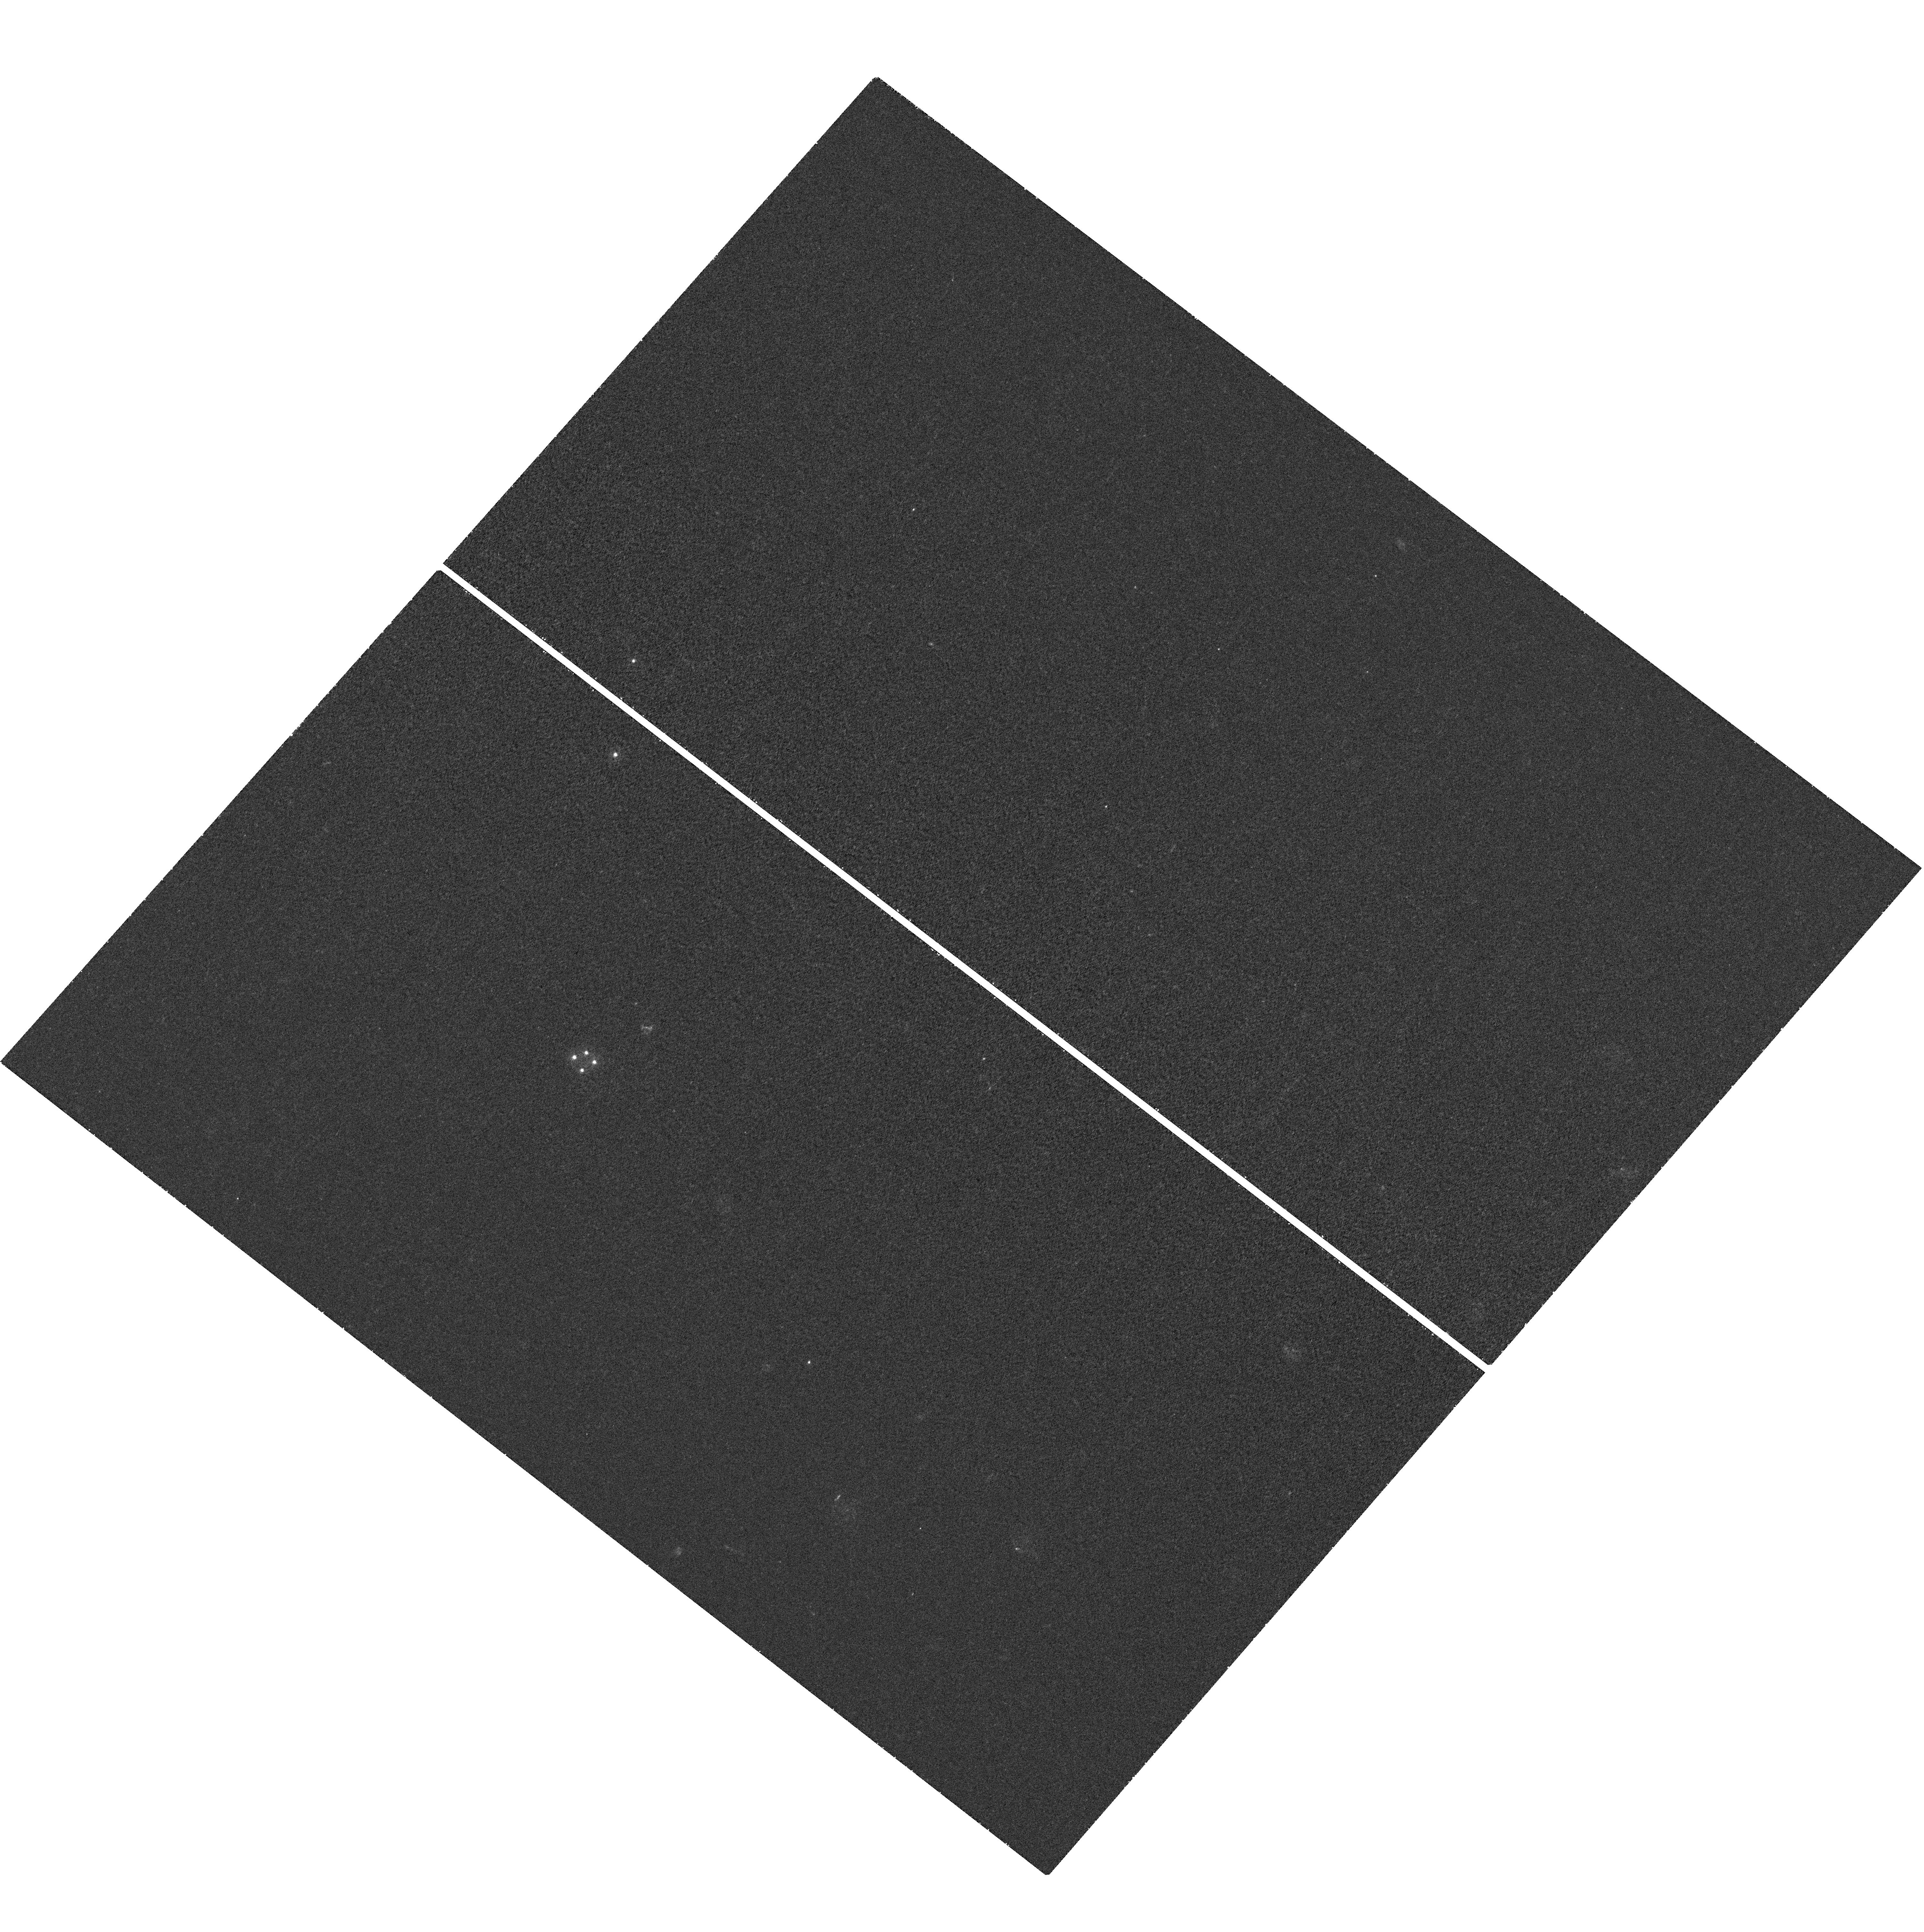
Target: HE0435-1223-EAST20-SOUTH20. Instrument: WFC3/UVIS. Filter: F275W. Exposure: 42 min. Observation ID: hst_12324_05_wfc3_uvis_f275w_ibgw05

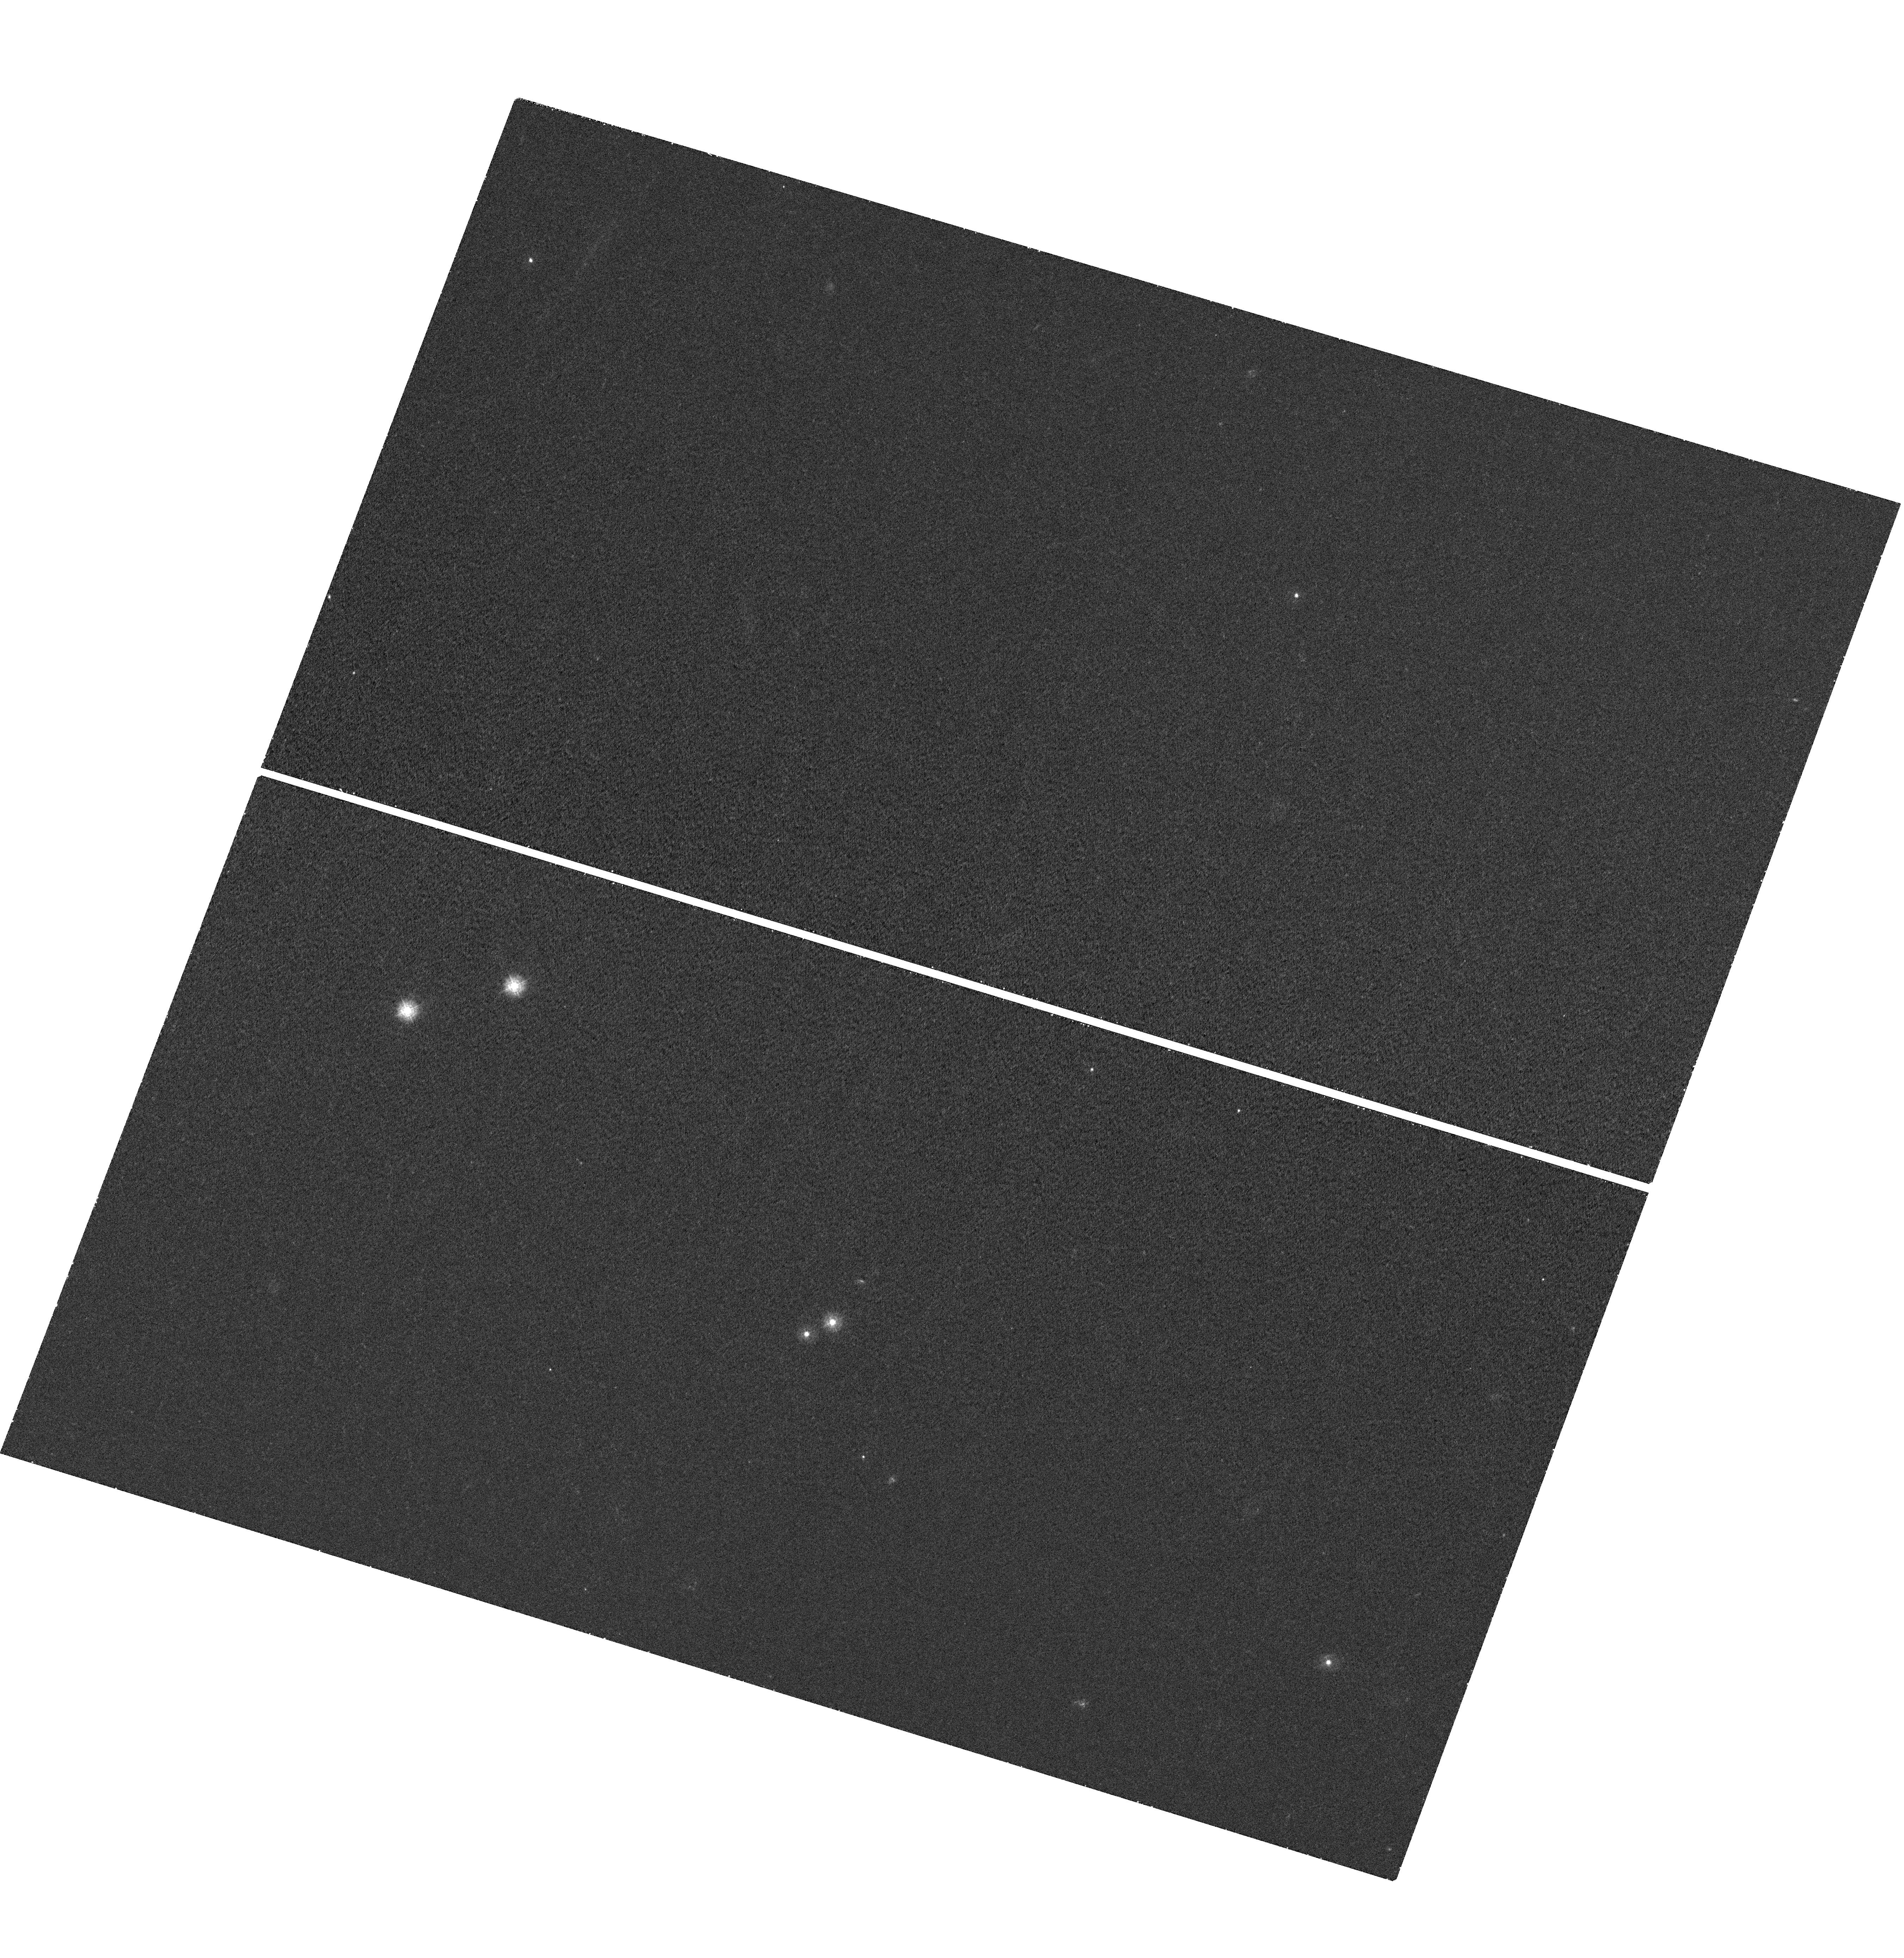
Target: HE1104-1805. Instrument: WFC3/UVIS. Filter: F275W. Exposure: 42 min. Observation ID: hst_12324_19_wfc3_uvis_f275w_ibgw19

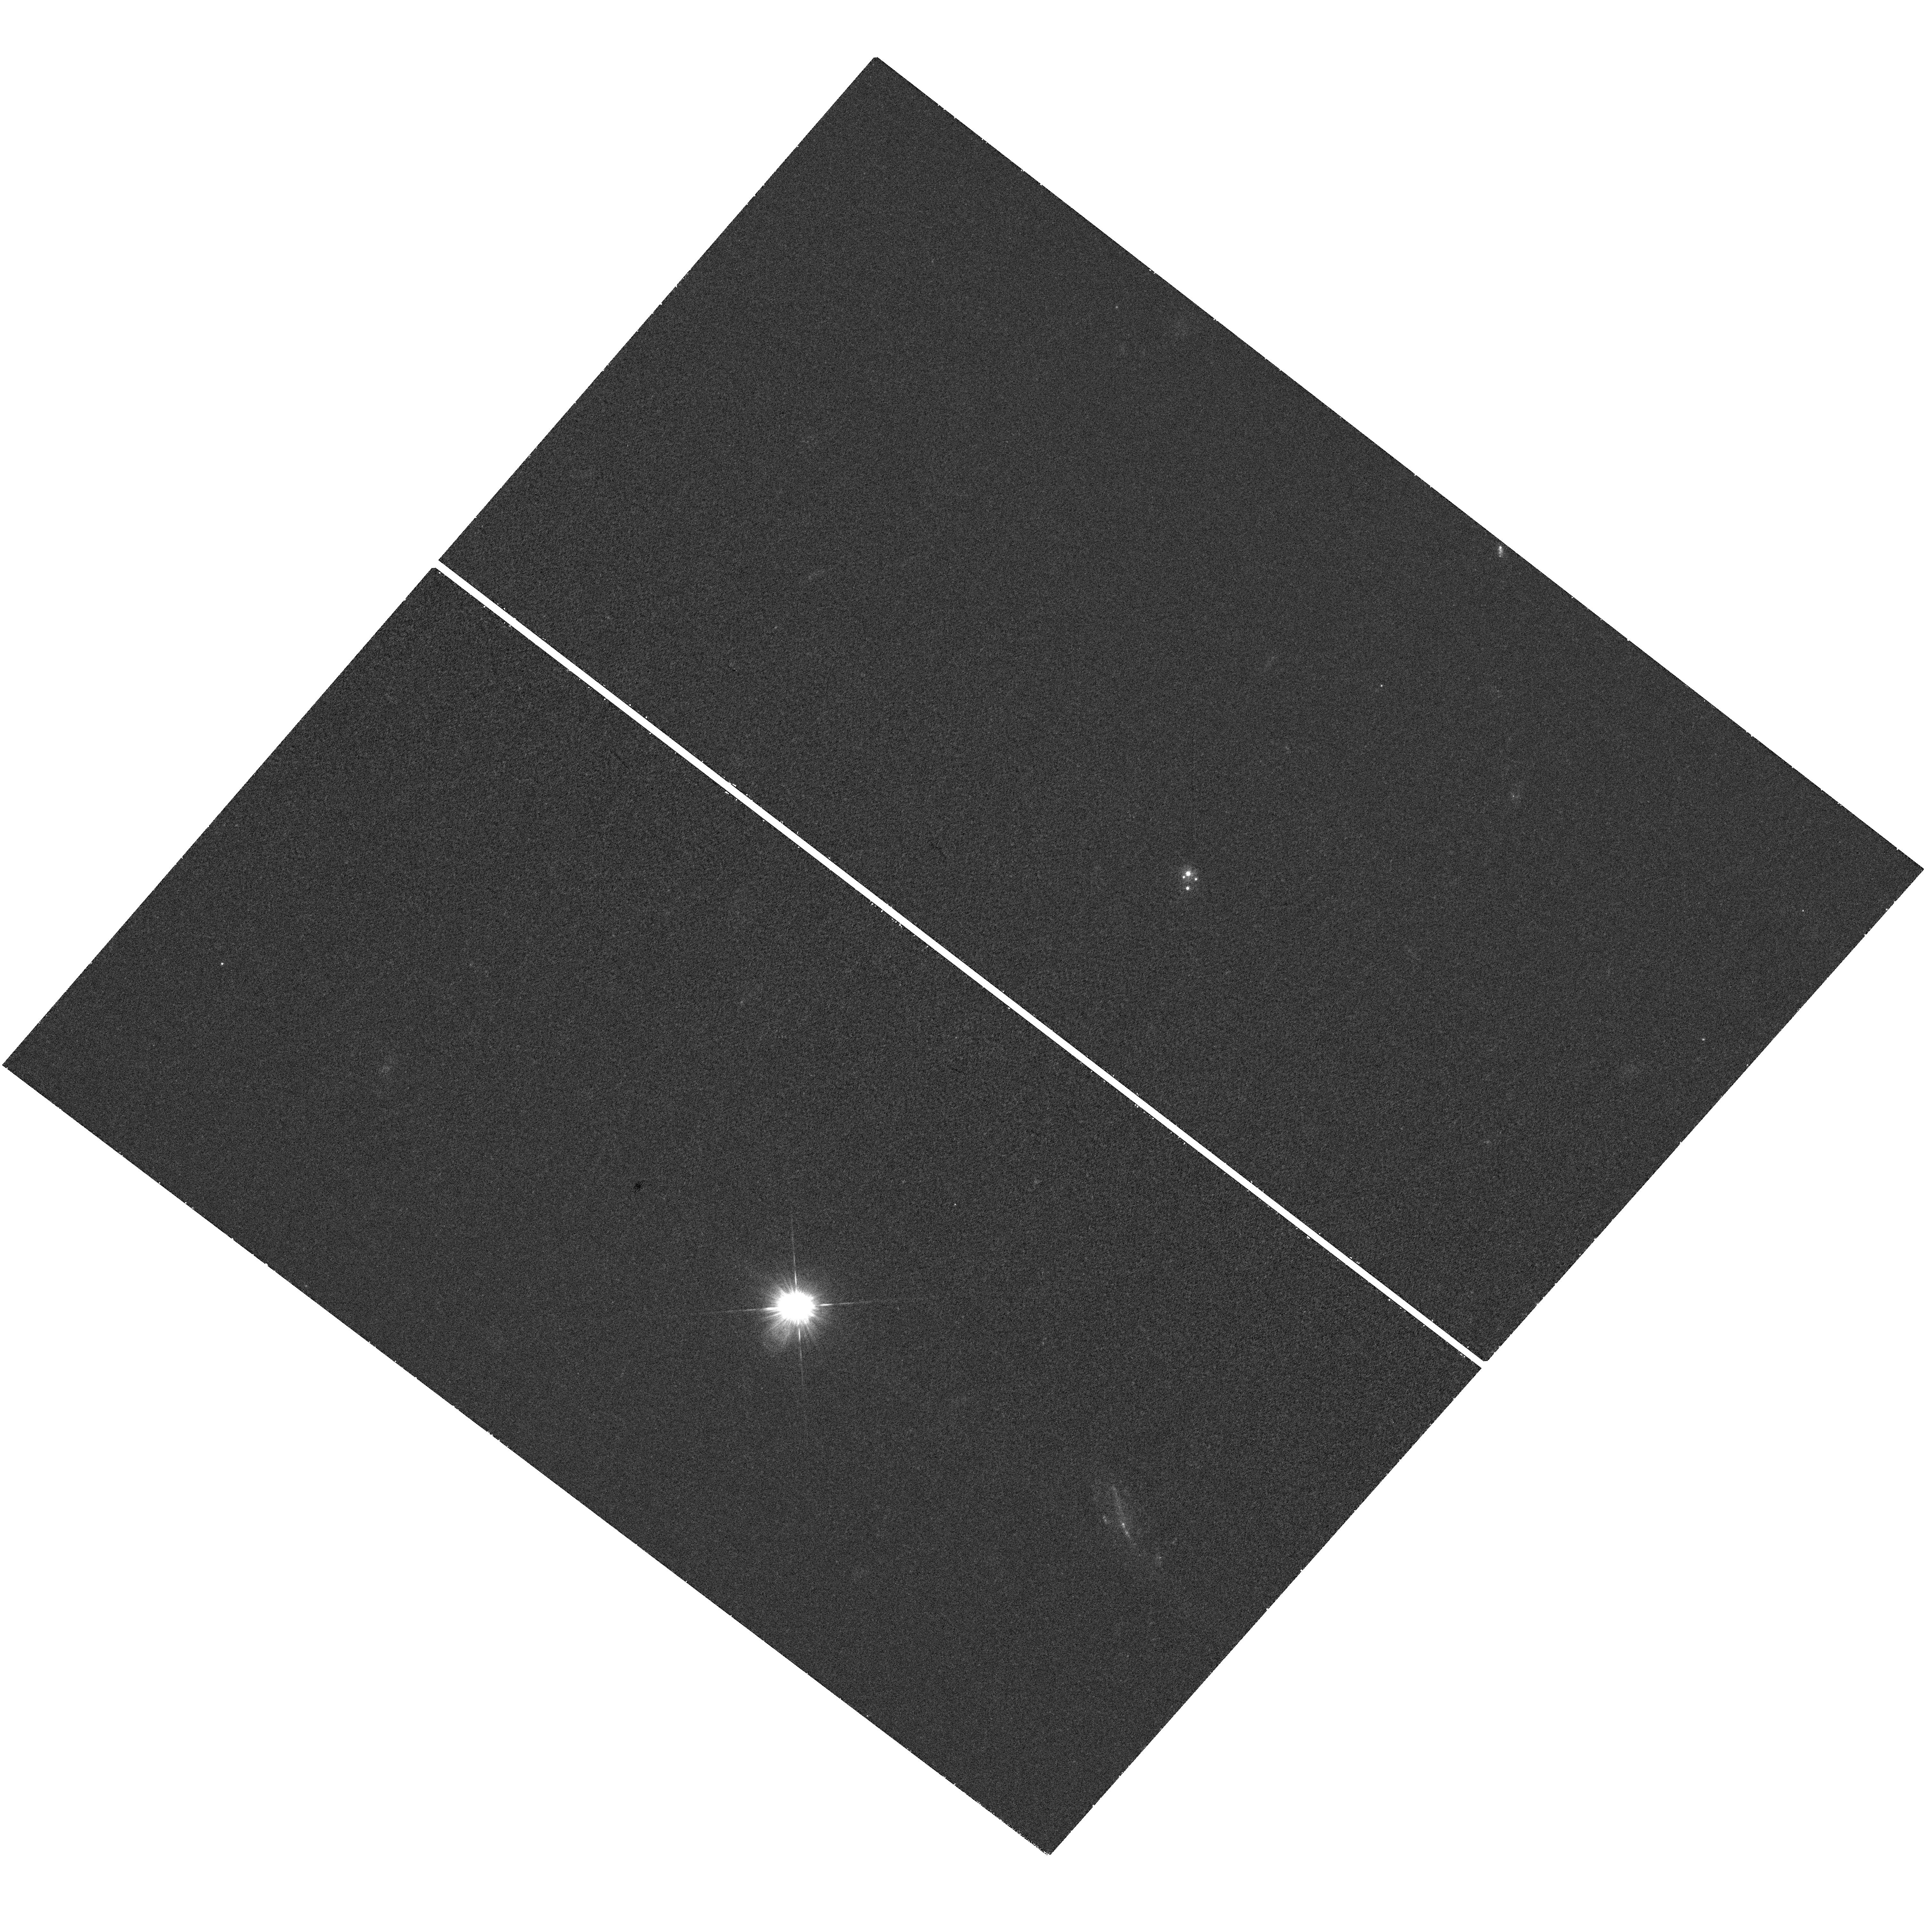
Target: SDSS0924+0219-NORTH20. Instrument: WFC3/UVIS. Filter: F275W. Exposure: 42 min. Observation ID: hst_12324_06_wfc3_uvis_f275w_ibgw06

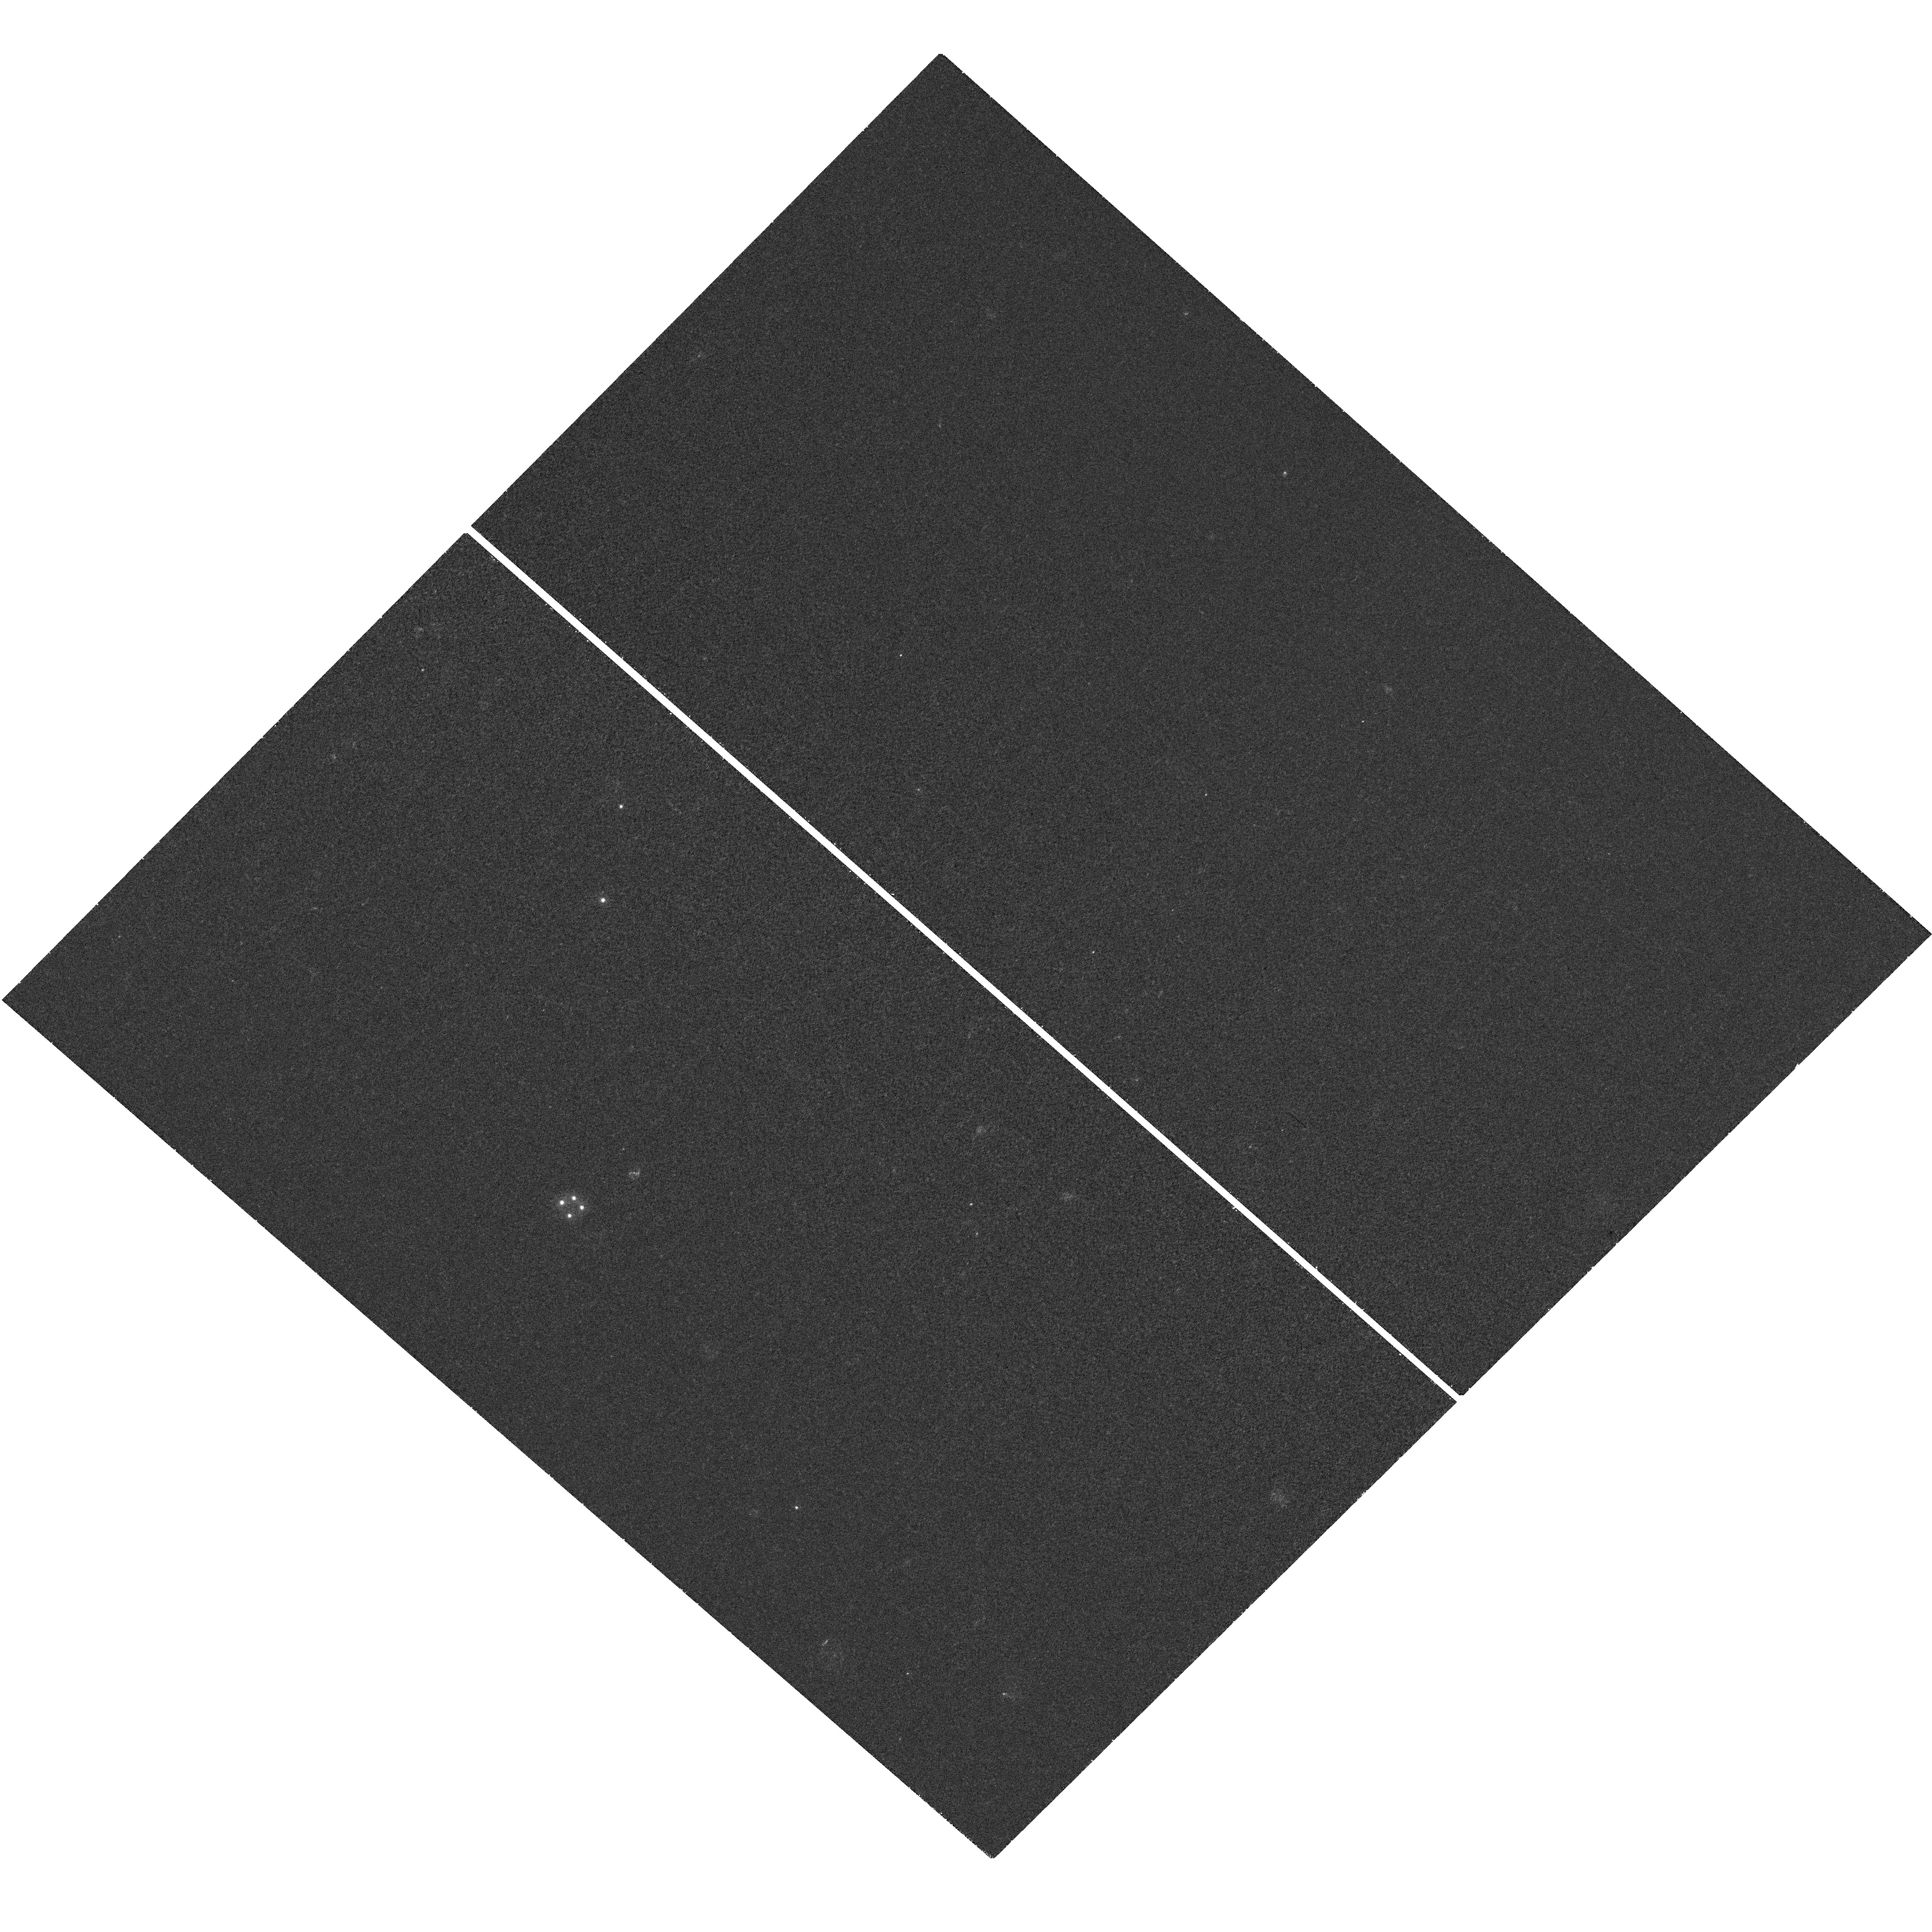
Target: HE0435-1223-EAST20. Instrument: WFC3/UVIS. Filter: F275W. Exposure: 42 min. Observation ID: hst_12324_04_wfc3_uvis_f275w_ibgw04

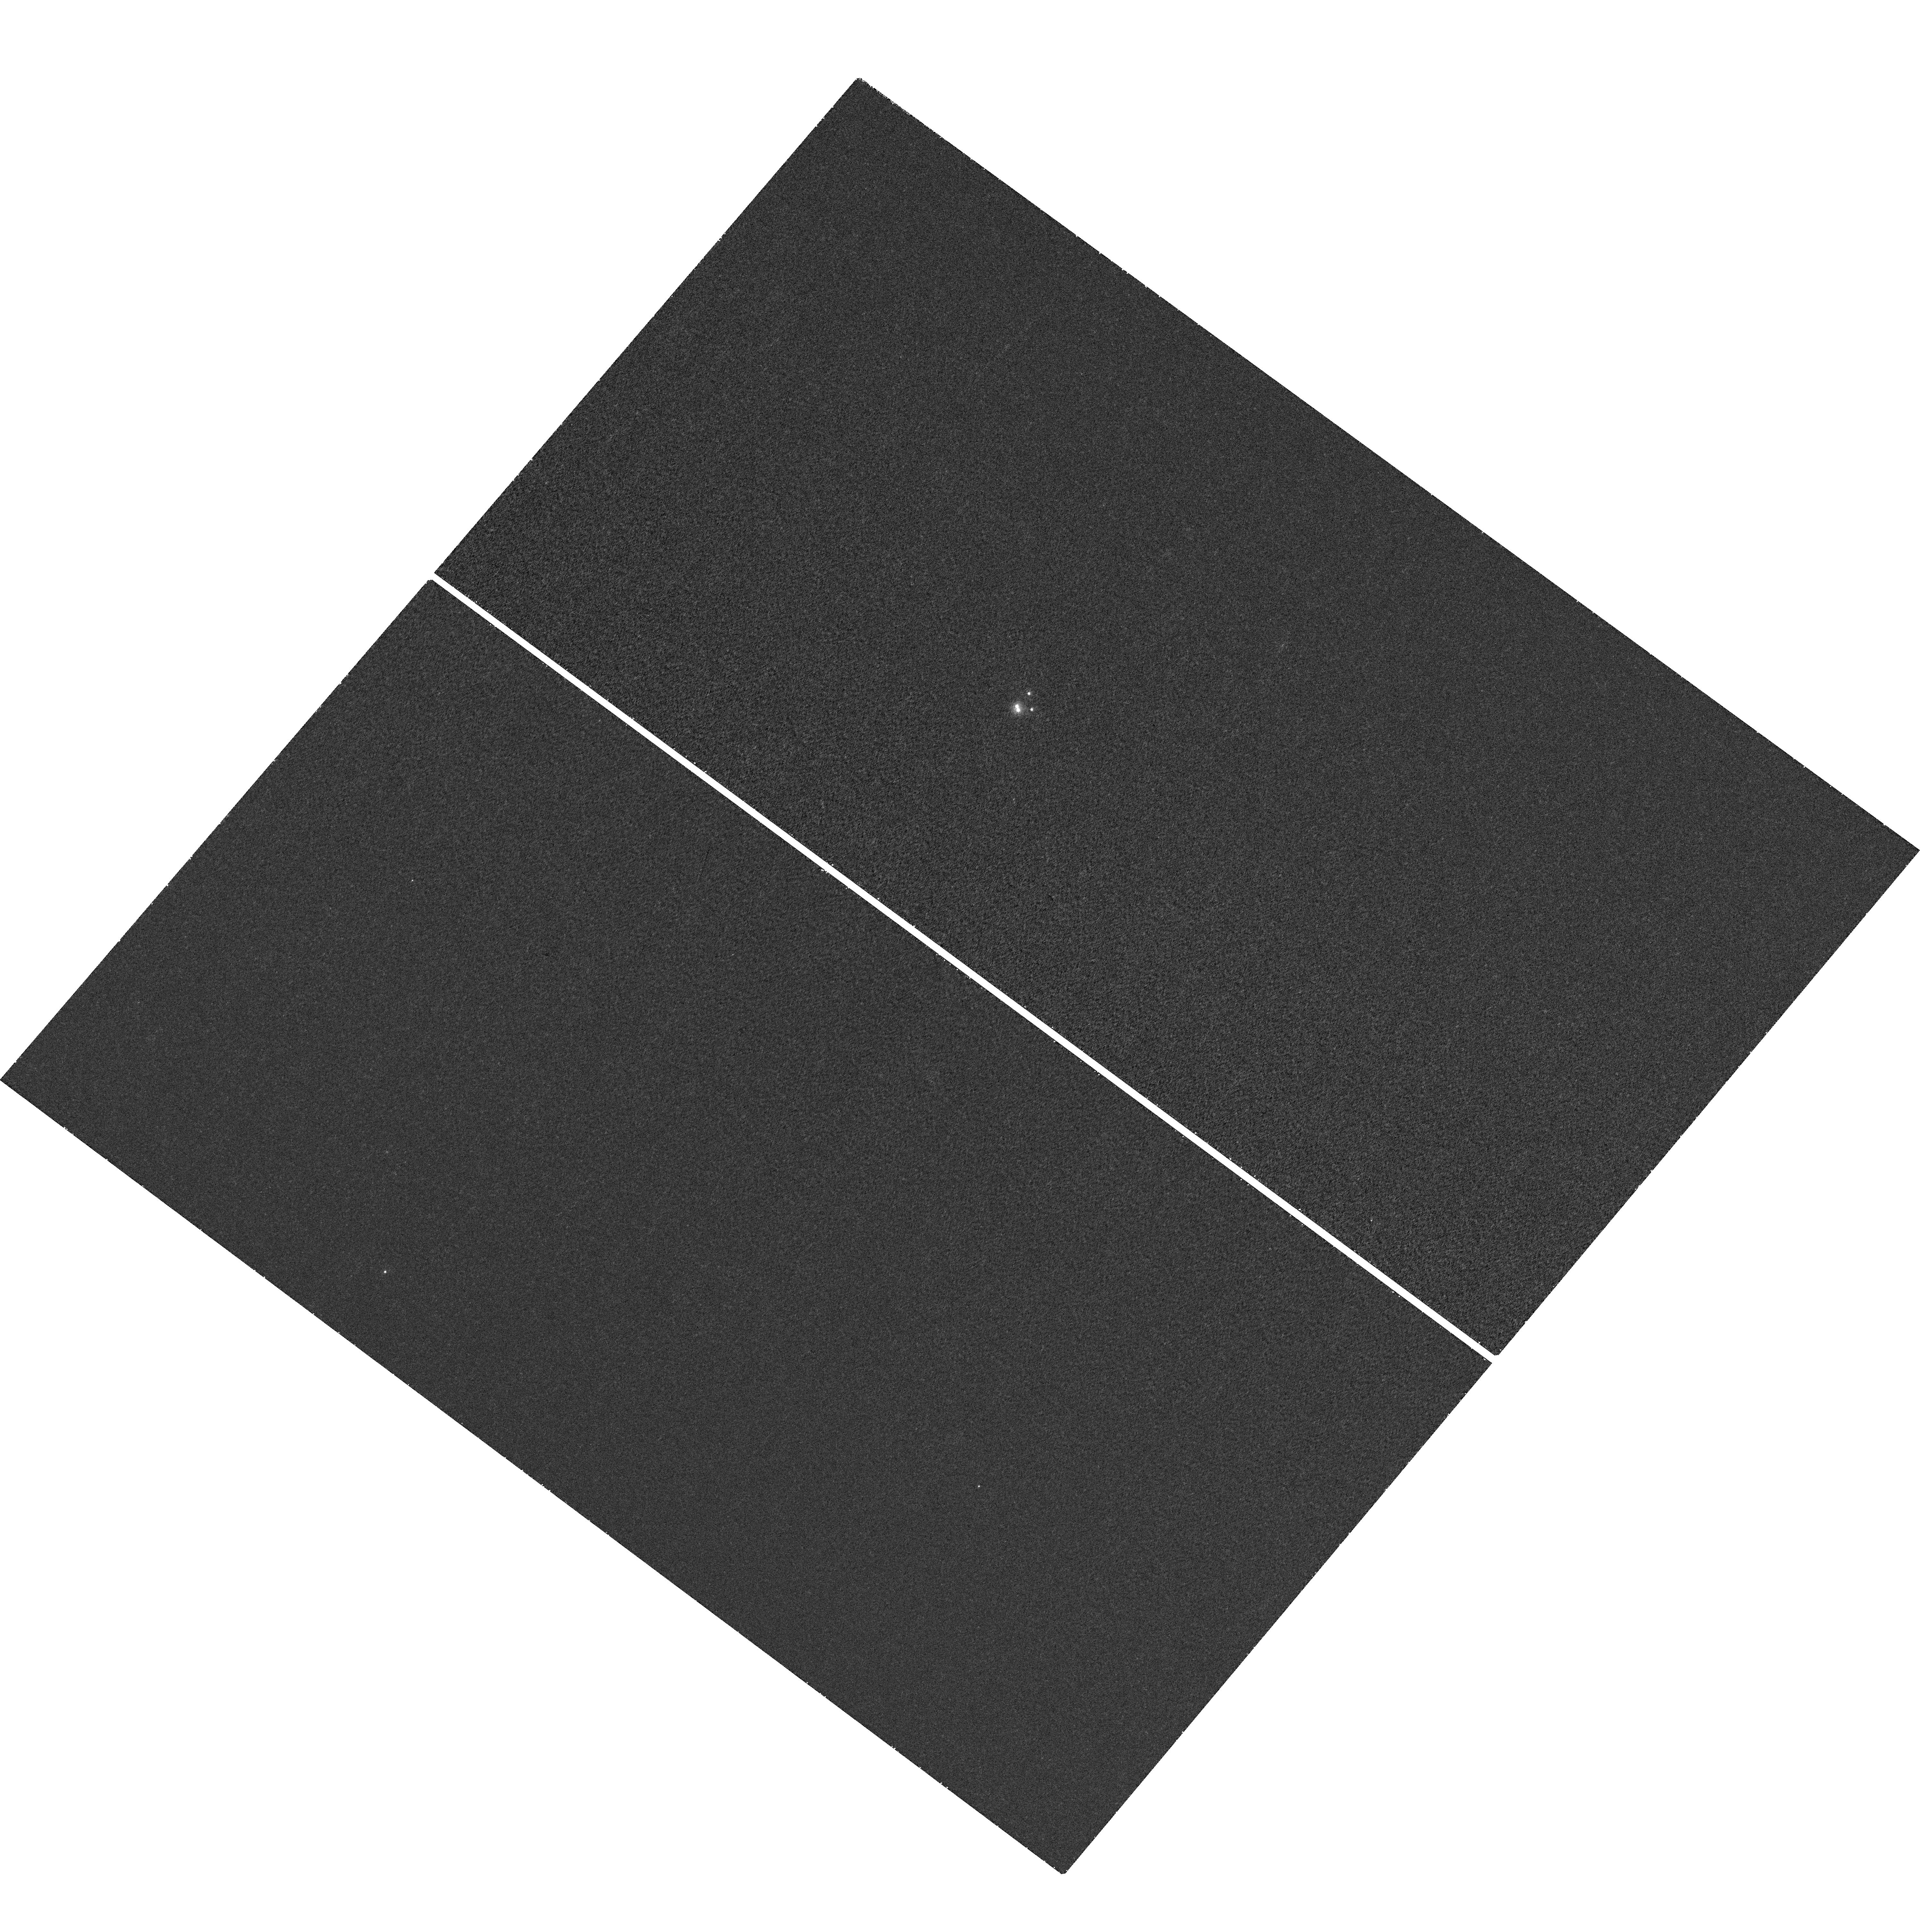
Target: PG1115+080-EAST20. Instrument: WFC3/UVIS. Filter: F218W. Exposure: 42 min. Observation ID: hst_12324_23_wfc3_uvis_f218w_ibgw23

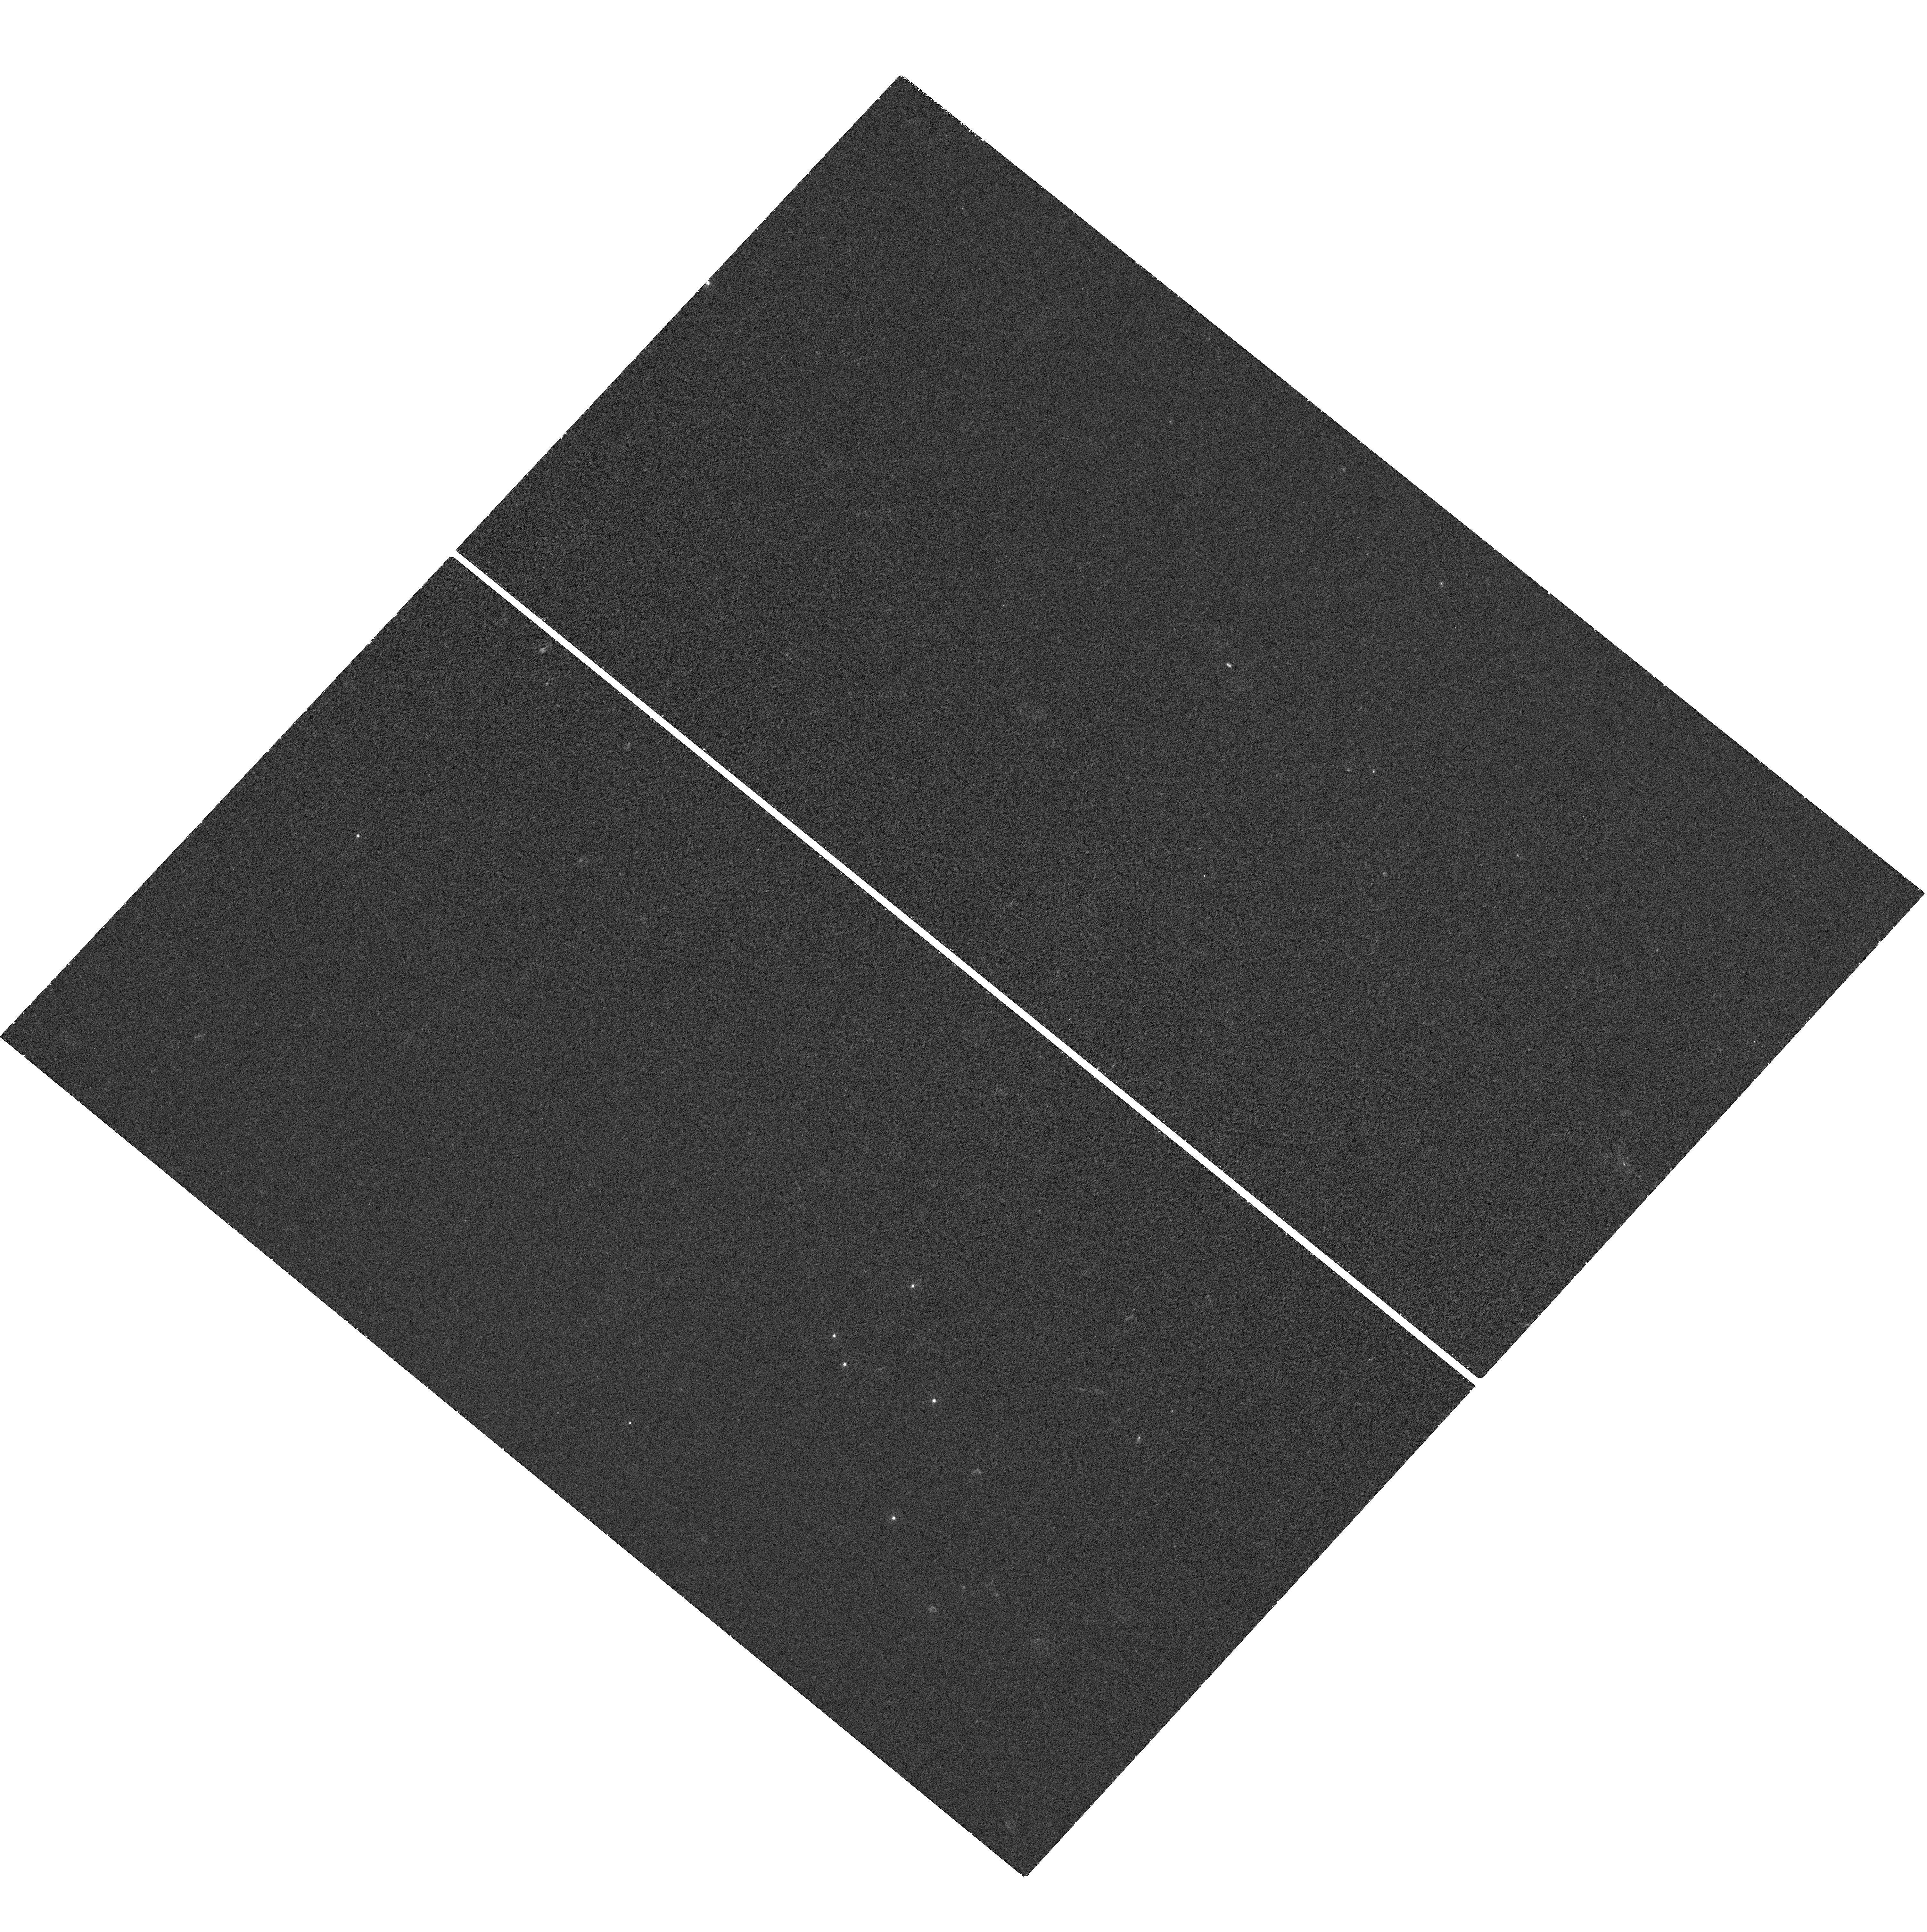
Target: SDSS1004+4112-NE20. Instrument: WFC3/UVIS. Filter: F275W. Exposure: 45 min. Observation ID: hst_12324_13_wfc3_uvis_f275w_ibgw13

The Temperature Profiles of Quasar Accretion Disks (PI: Kochanek, Chris S.)

We can now routinely measure the size of quasar accretion disks using gravitational microlensing of lensed quasars. At optical wavelengths we observe a size and scaling with black hole mass roughly consistent with thin disk theory but the sizes are larger than expected from the observed optical fluxes. One solution would be to use a flatter temperature profile, which we can study by measuring the wavelength dependence of the disk size over the largest possible wavelength baseline. Thus, to understand the size discrepancy and to probe closer to the inner edge of the disk we need to extend our measurements to UV wavelengths, and this can only be done with HST. For example, in the UV we should see significant changes in the optical/UV size ratio with black hole mass. We propose monitoring 5 lenses spanning a broad range of black hole masses with well-sampled ground based light curves, optical disk size measurements and known GALEX UV fluxes during Cycles 17 and 18 to expand from our current sample of two lenses. We would obtain 5 observations of each target in each Cycle, similar to our successful strategy for the first two targets.